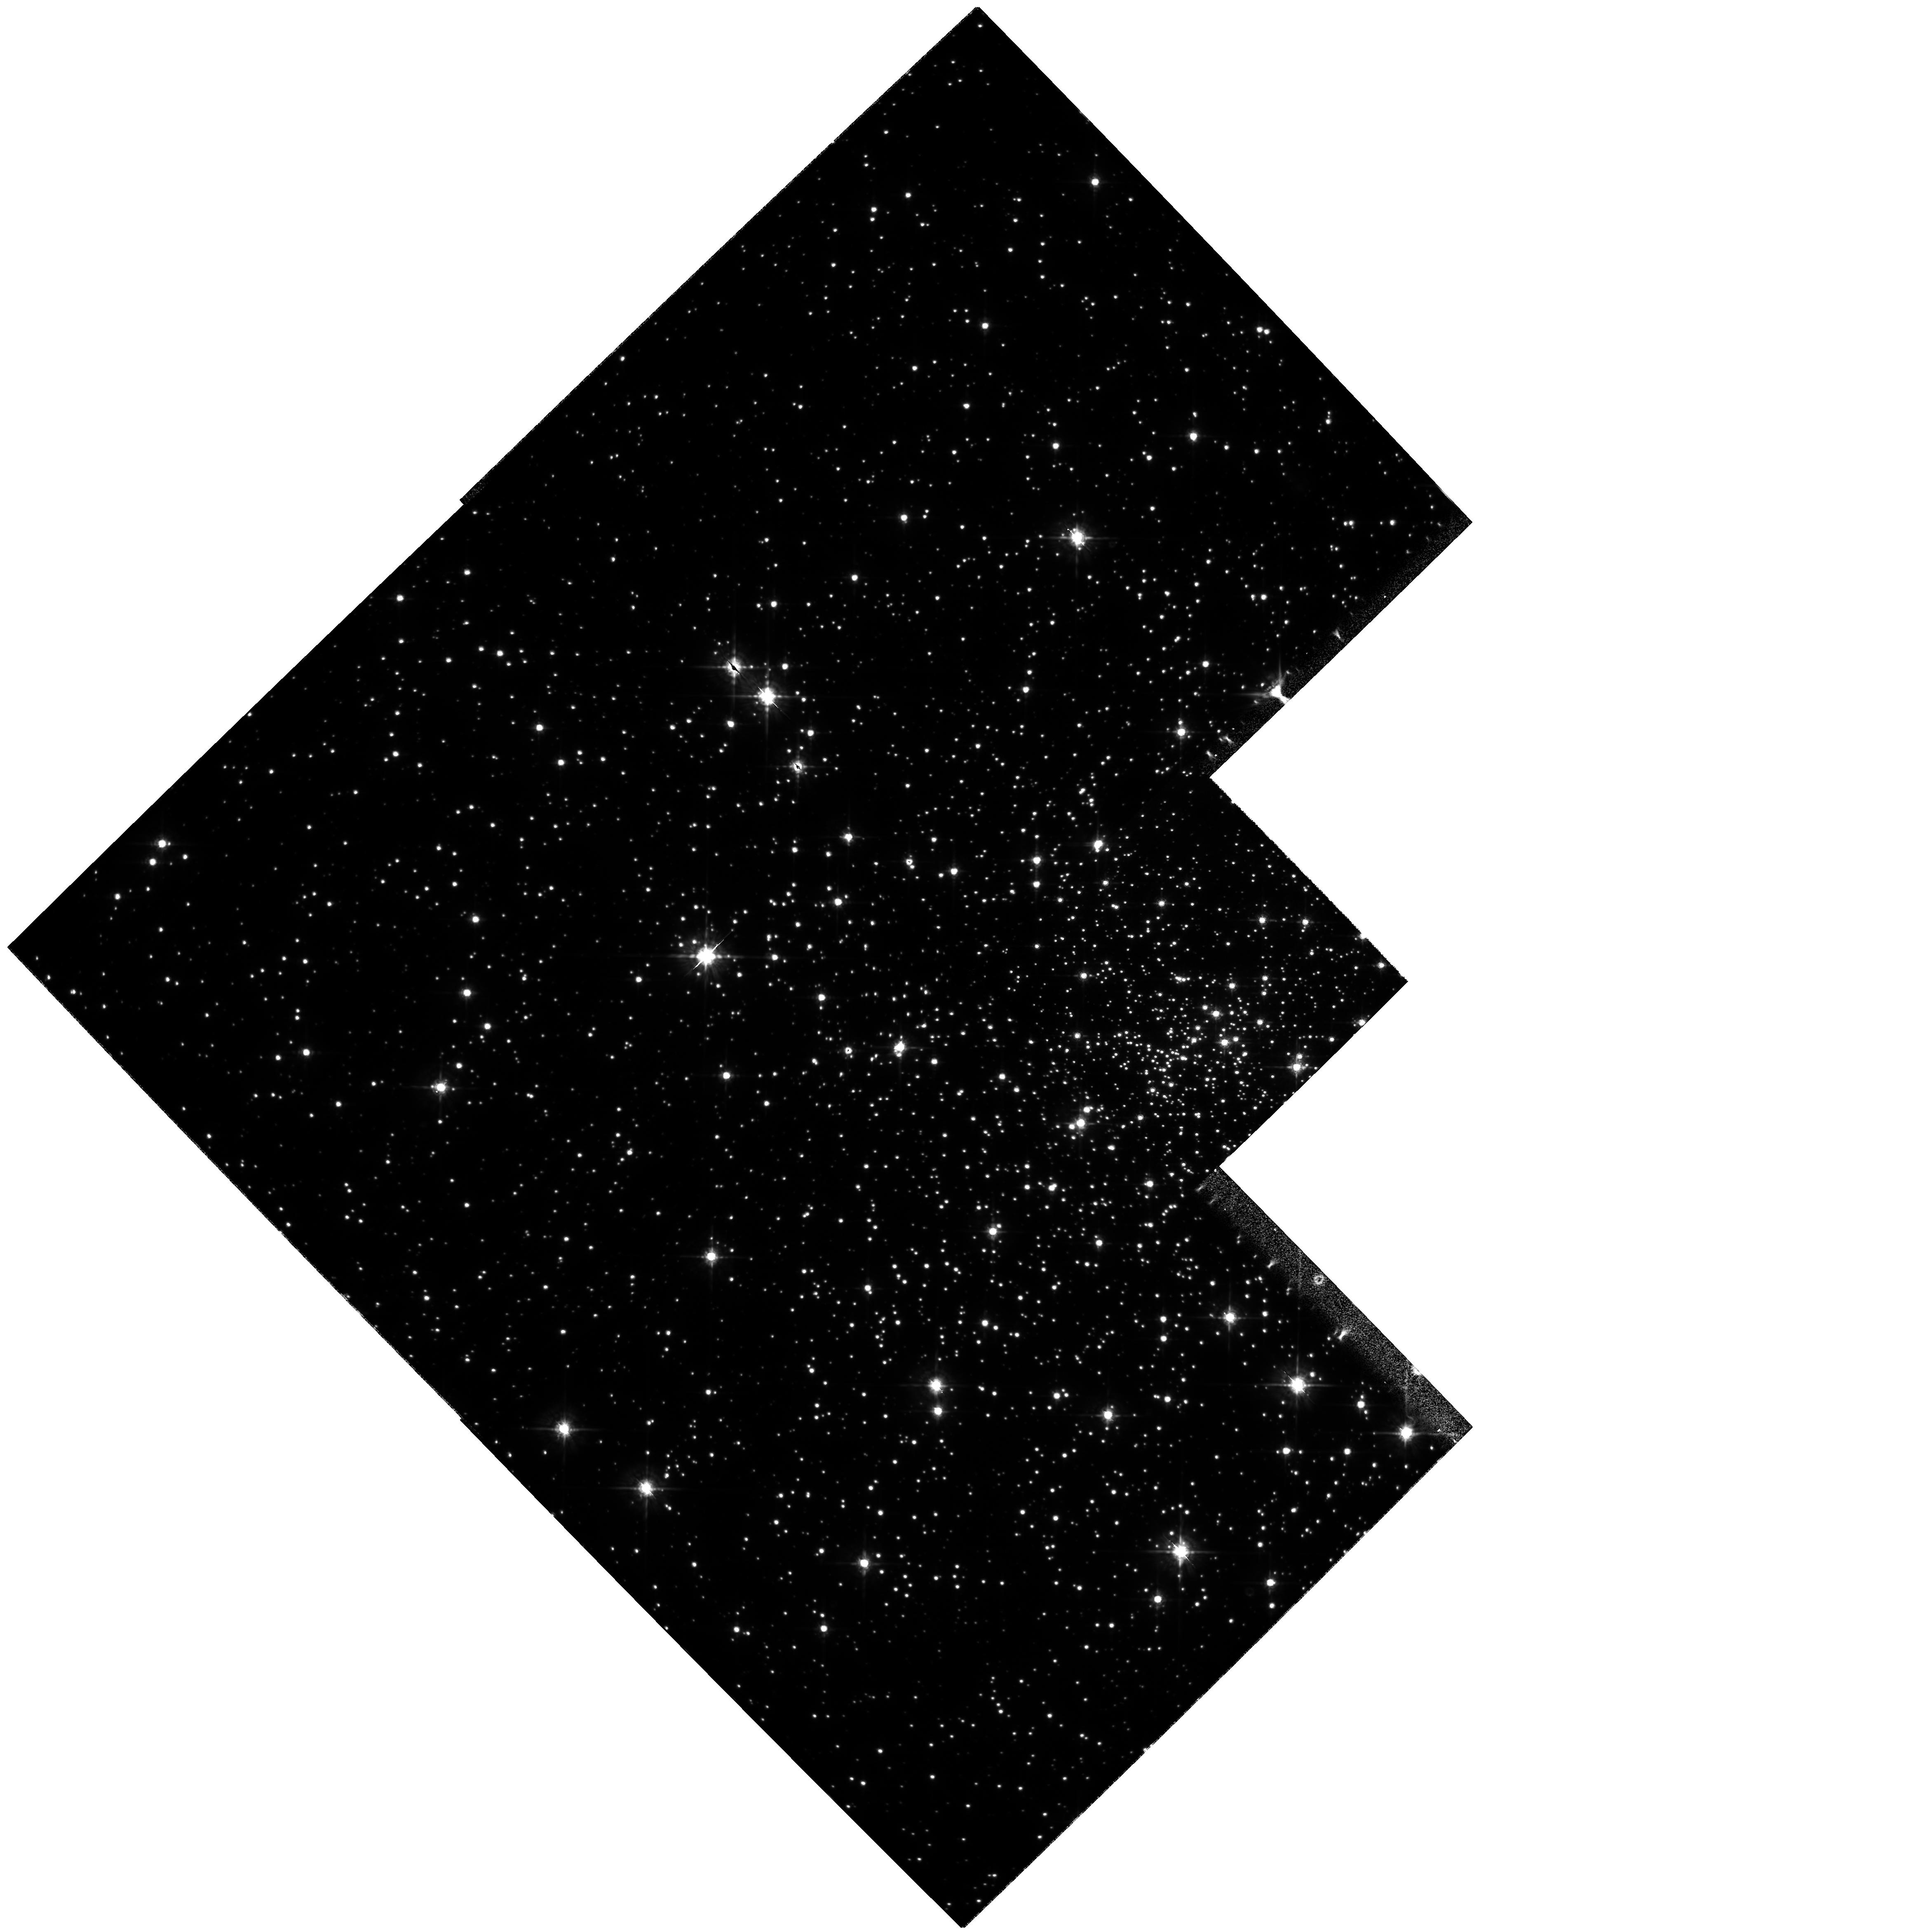
Target: NGC6397. Instrument: WFPC2/PC. Filter: F675W. Exposure: 6 min. Observation ID: hst_7335_04_wfpc2_pc_f675w_u5dr04

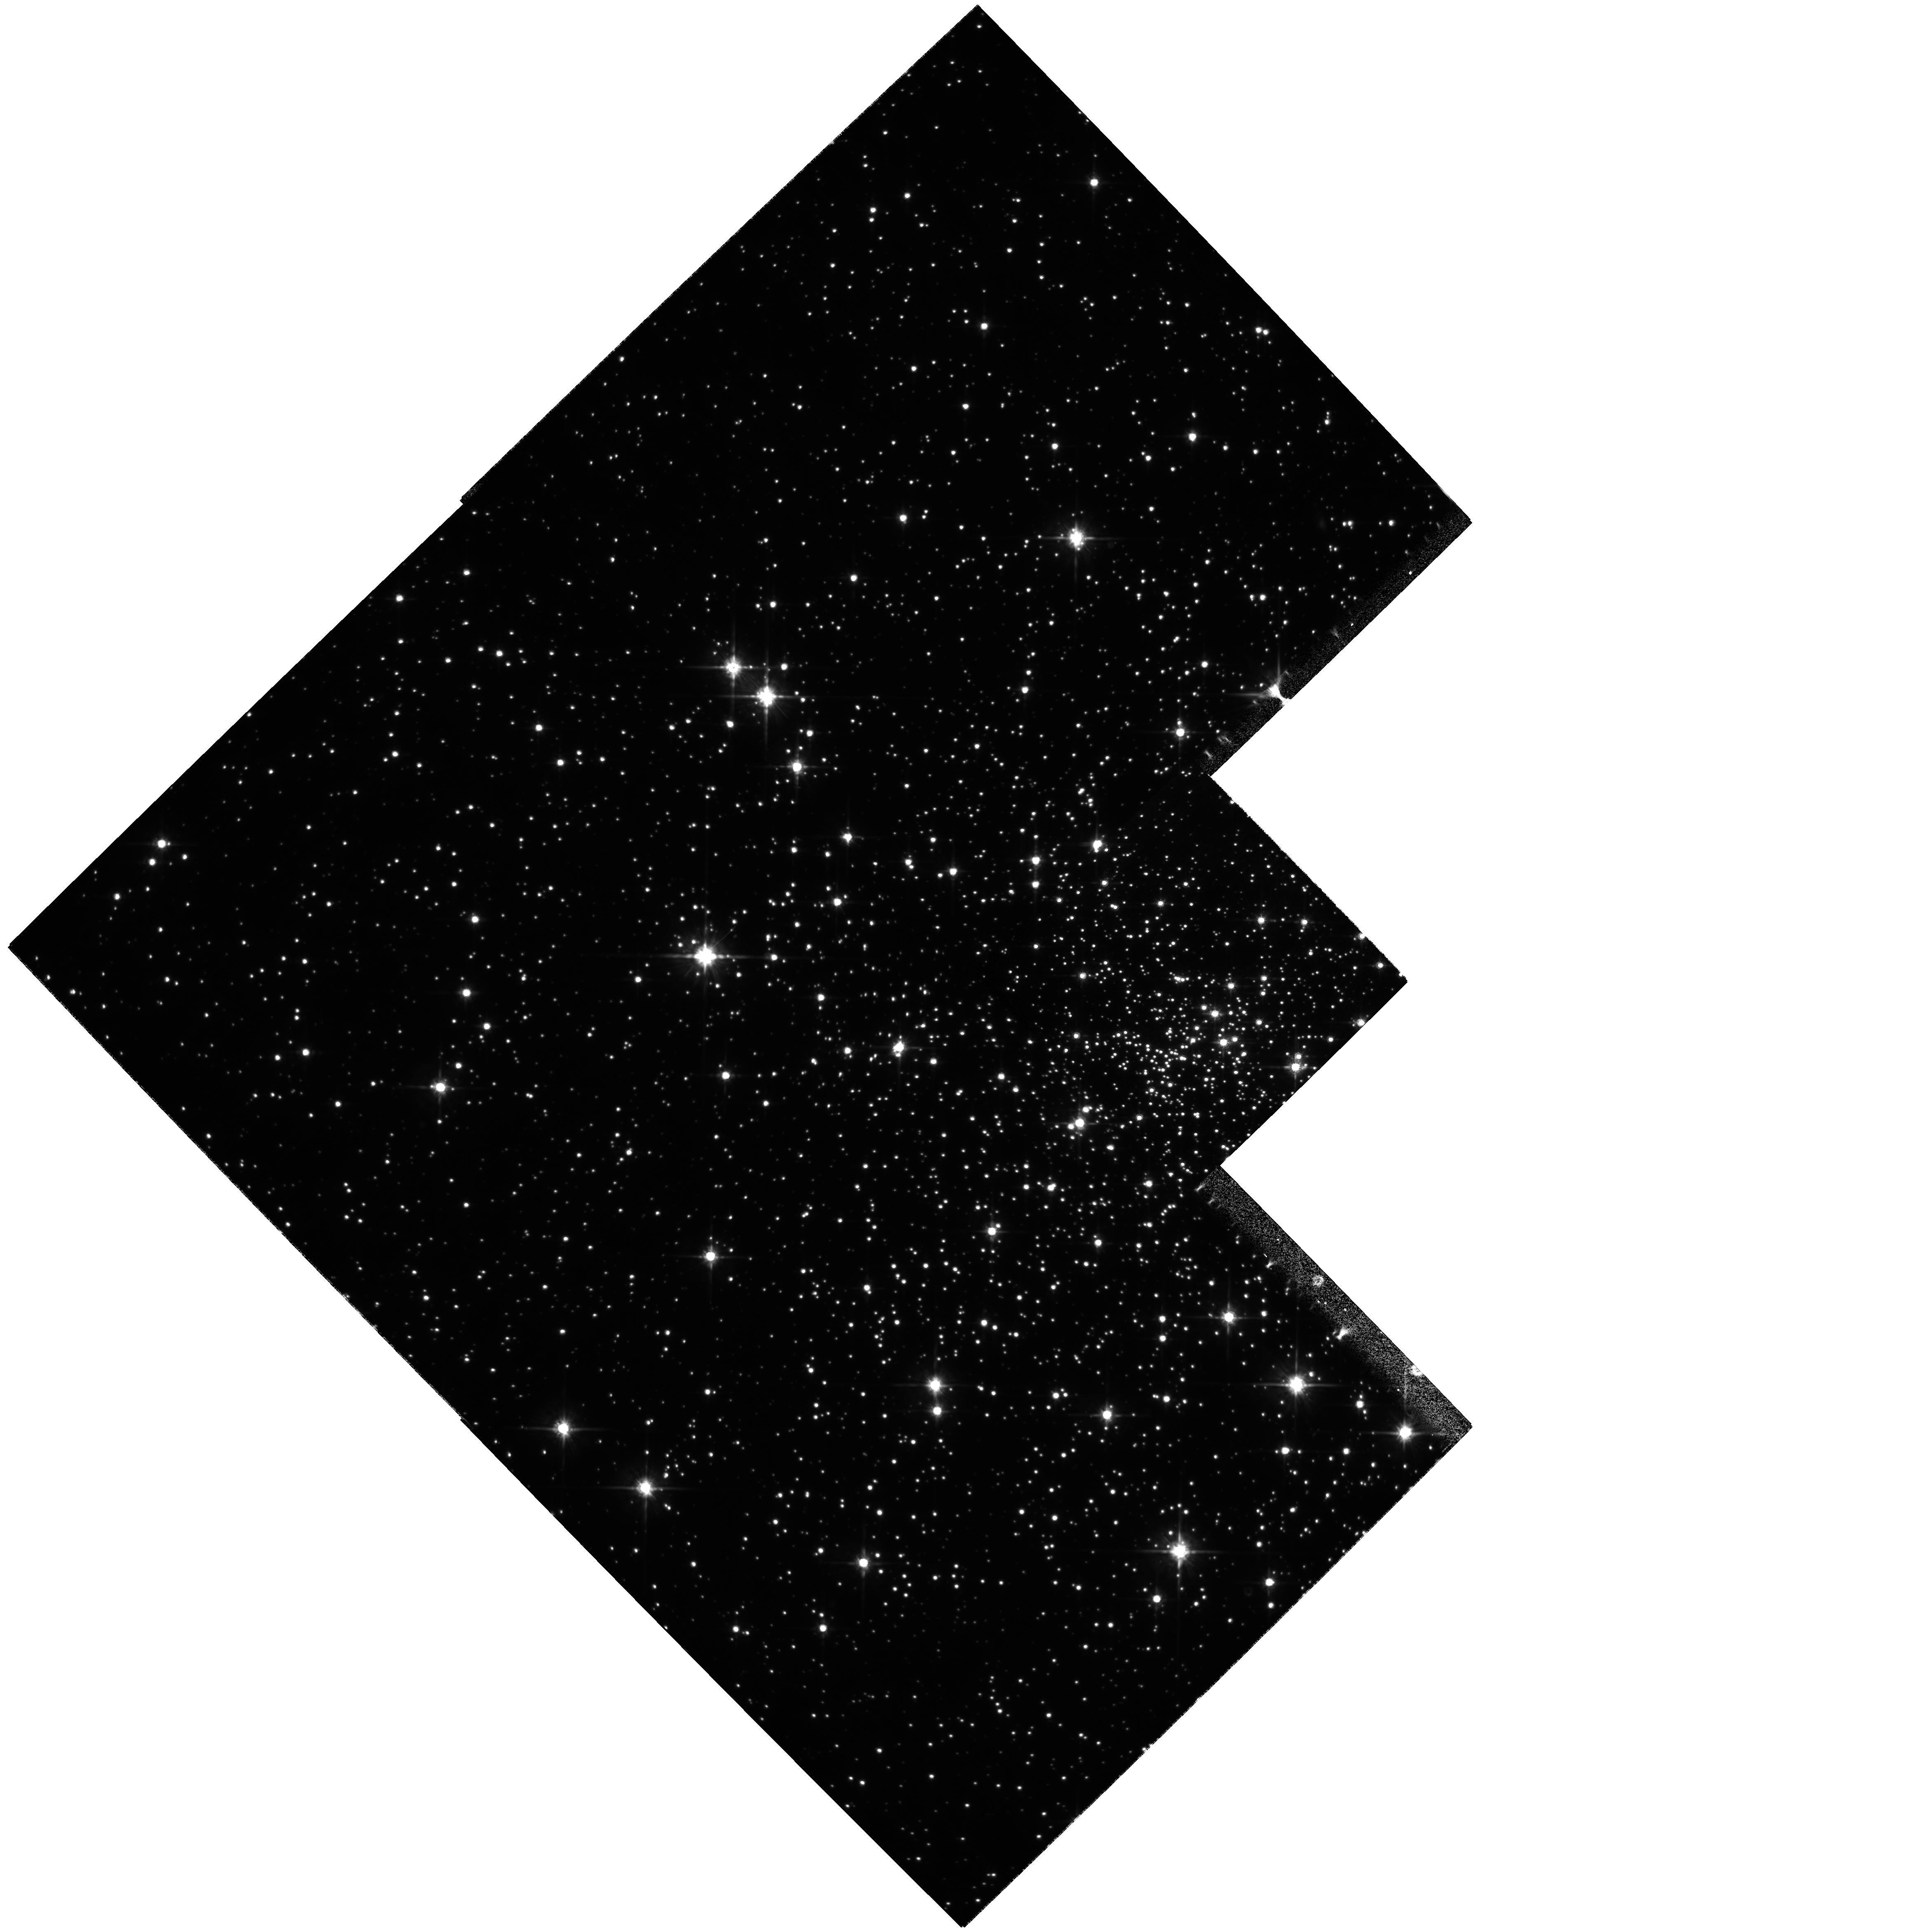
Target: NGC6397. Instrument: WFPC2/PC. Filter: F814W. Exposure: 6 min. Observation ID: hst_7335_03_wfpc2_pc_f814w_u5dr03

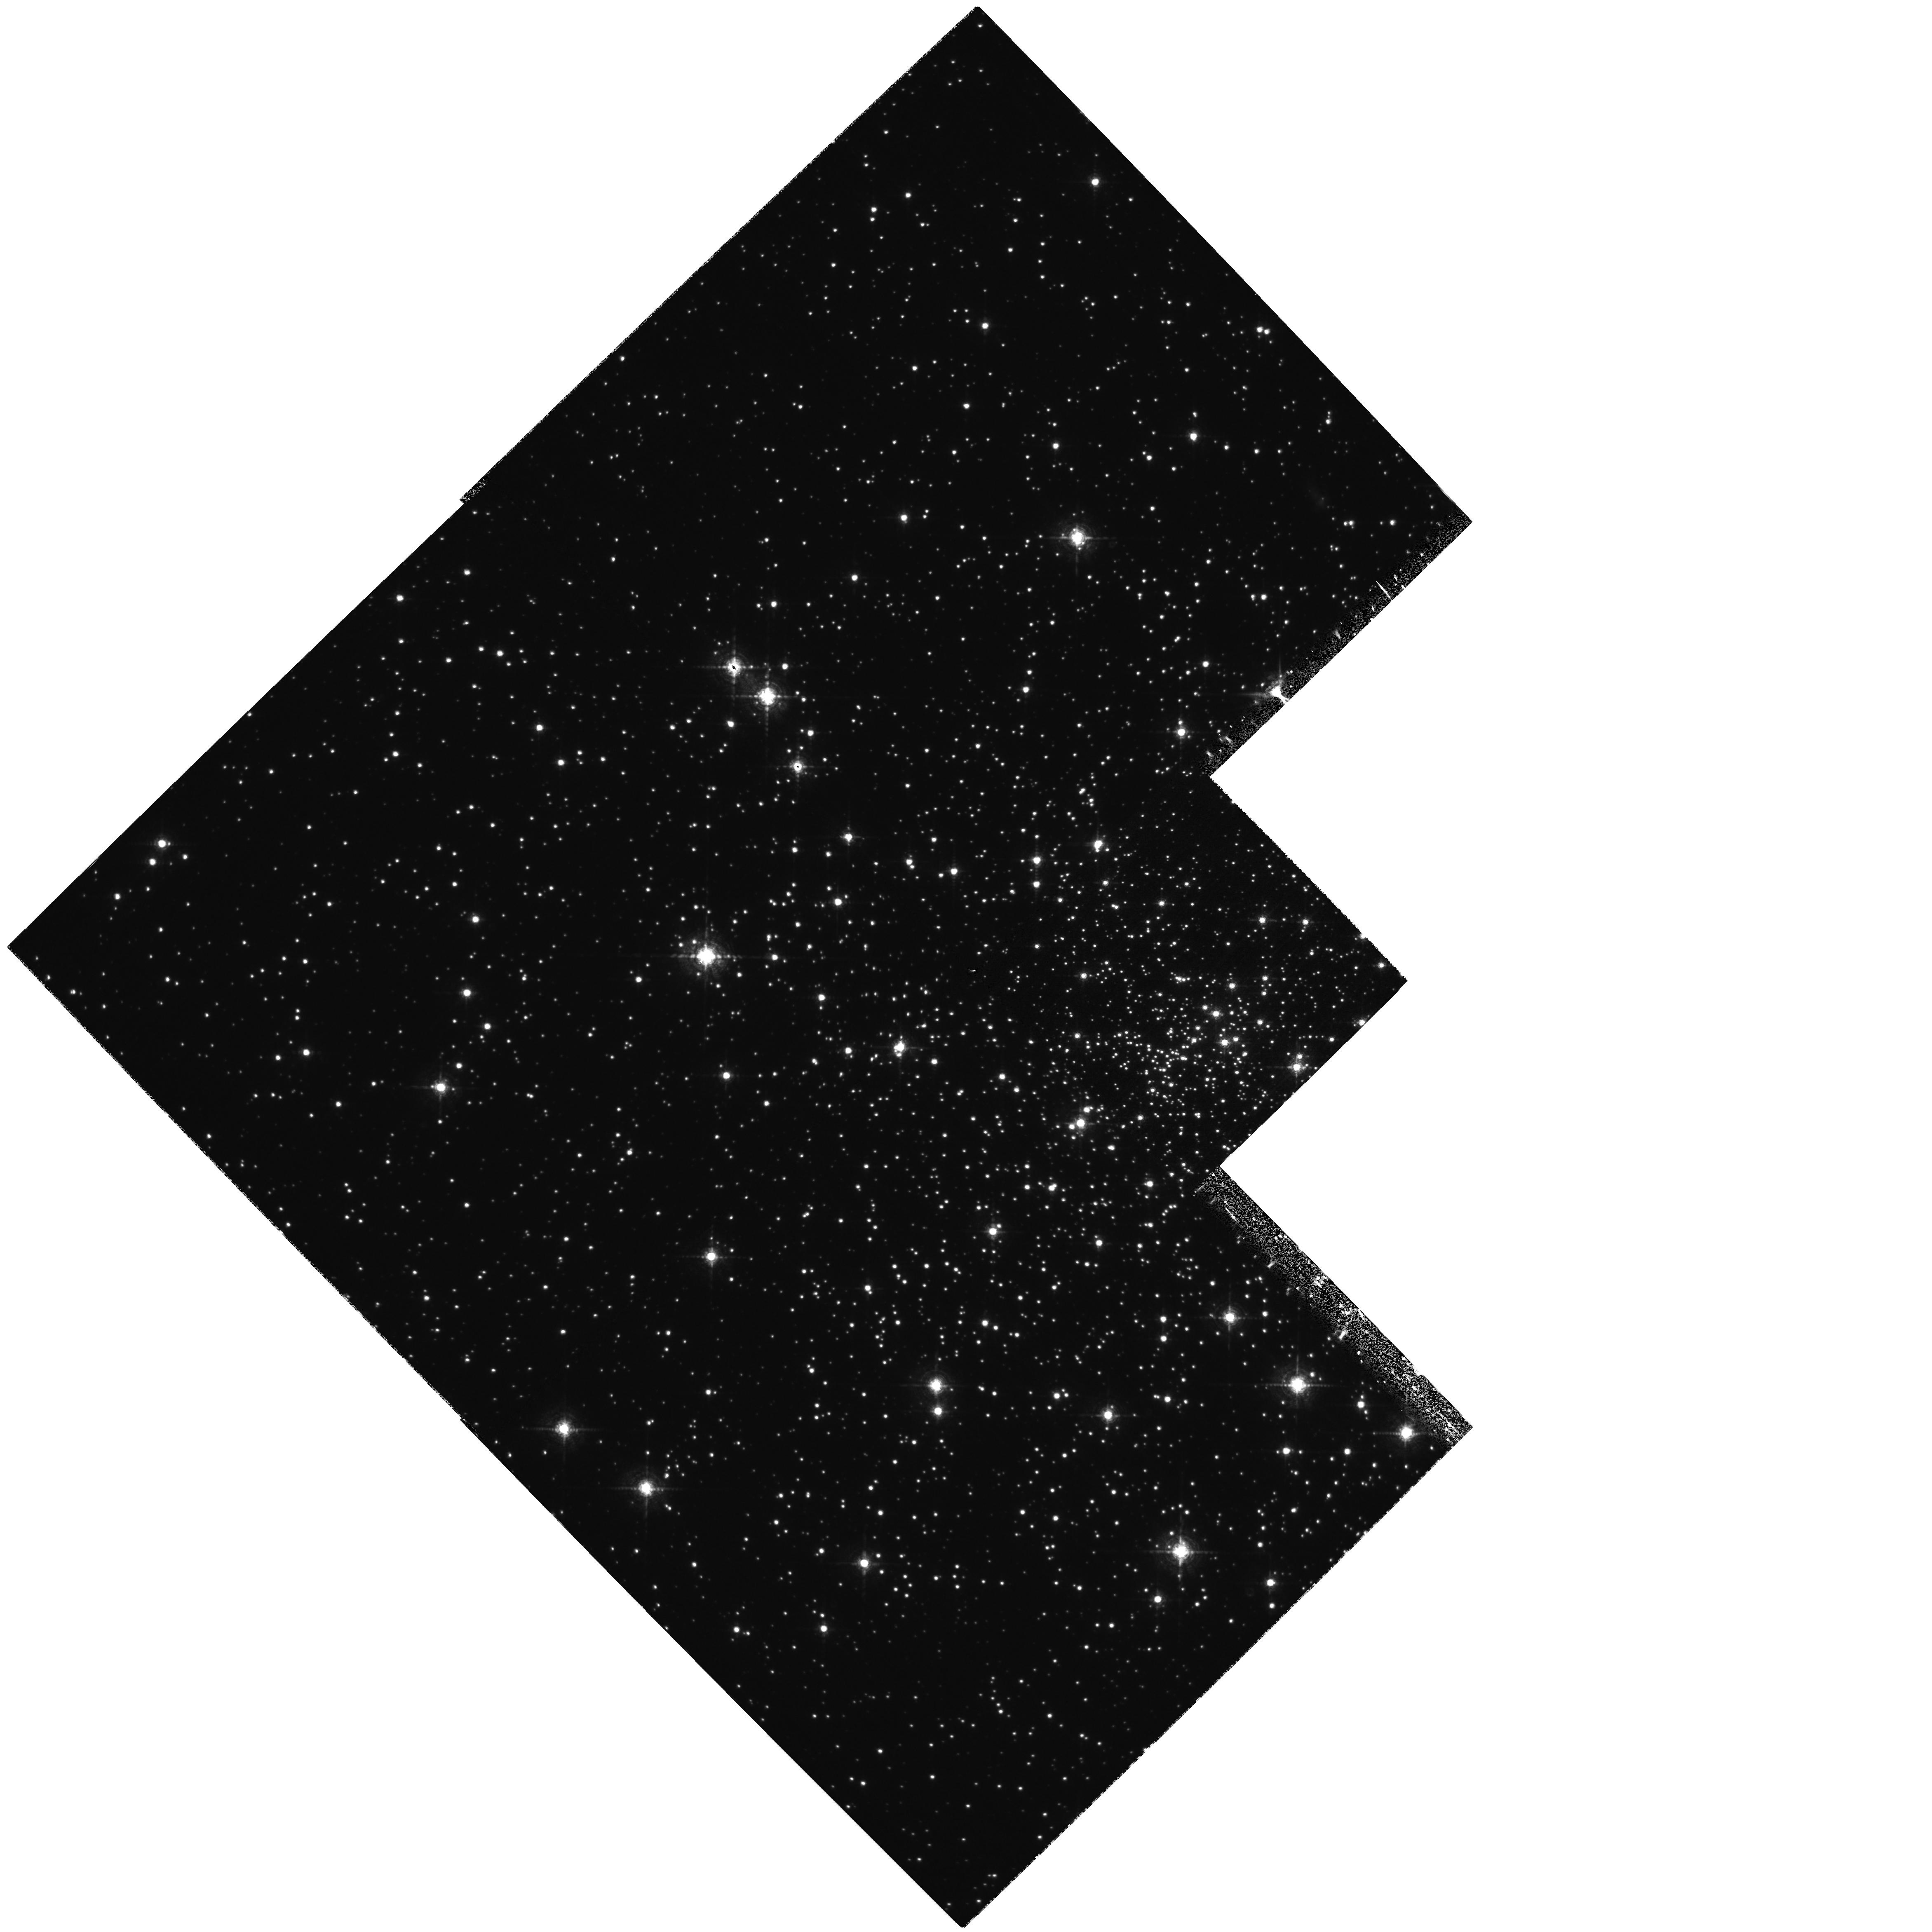
Target: NGC6397. Instrument: WFPC2/PC. Filter: F656N. Exposure: 1.3 h. Observation ID: hst_7335_04_wfpc2_pc_f656n_u5dr04

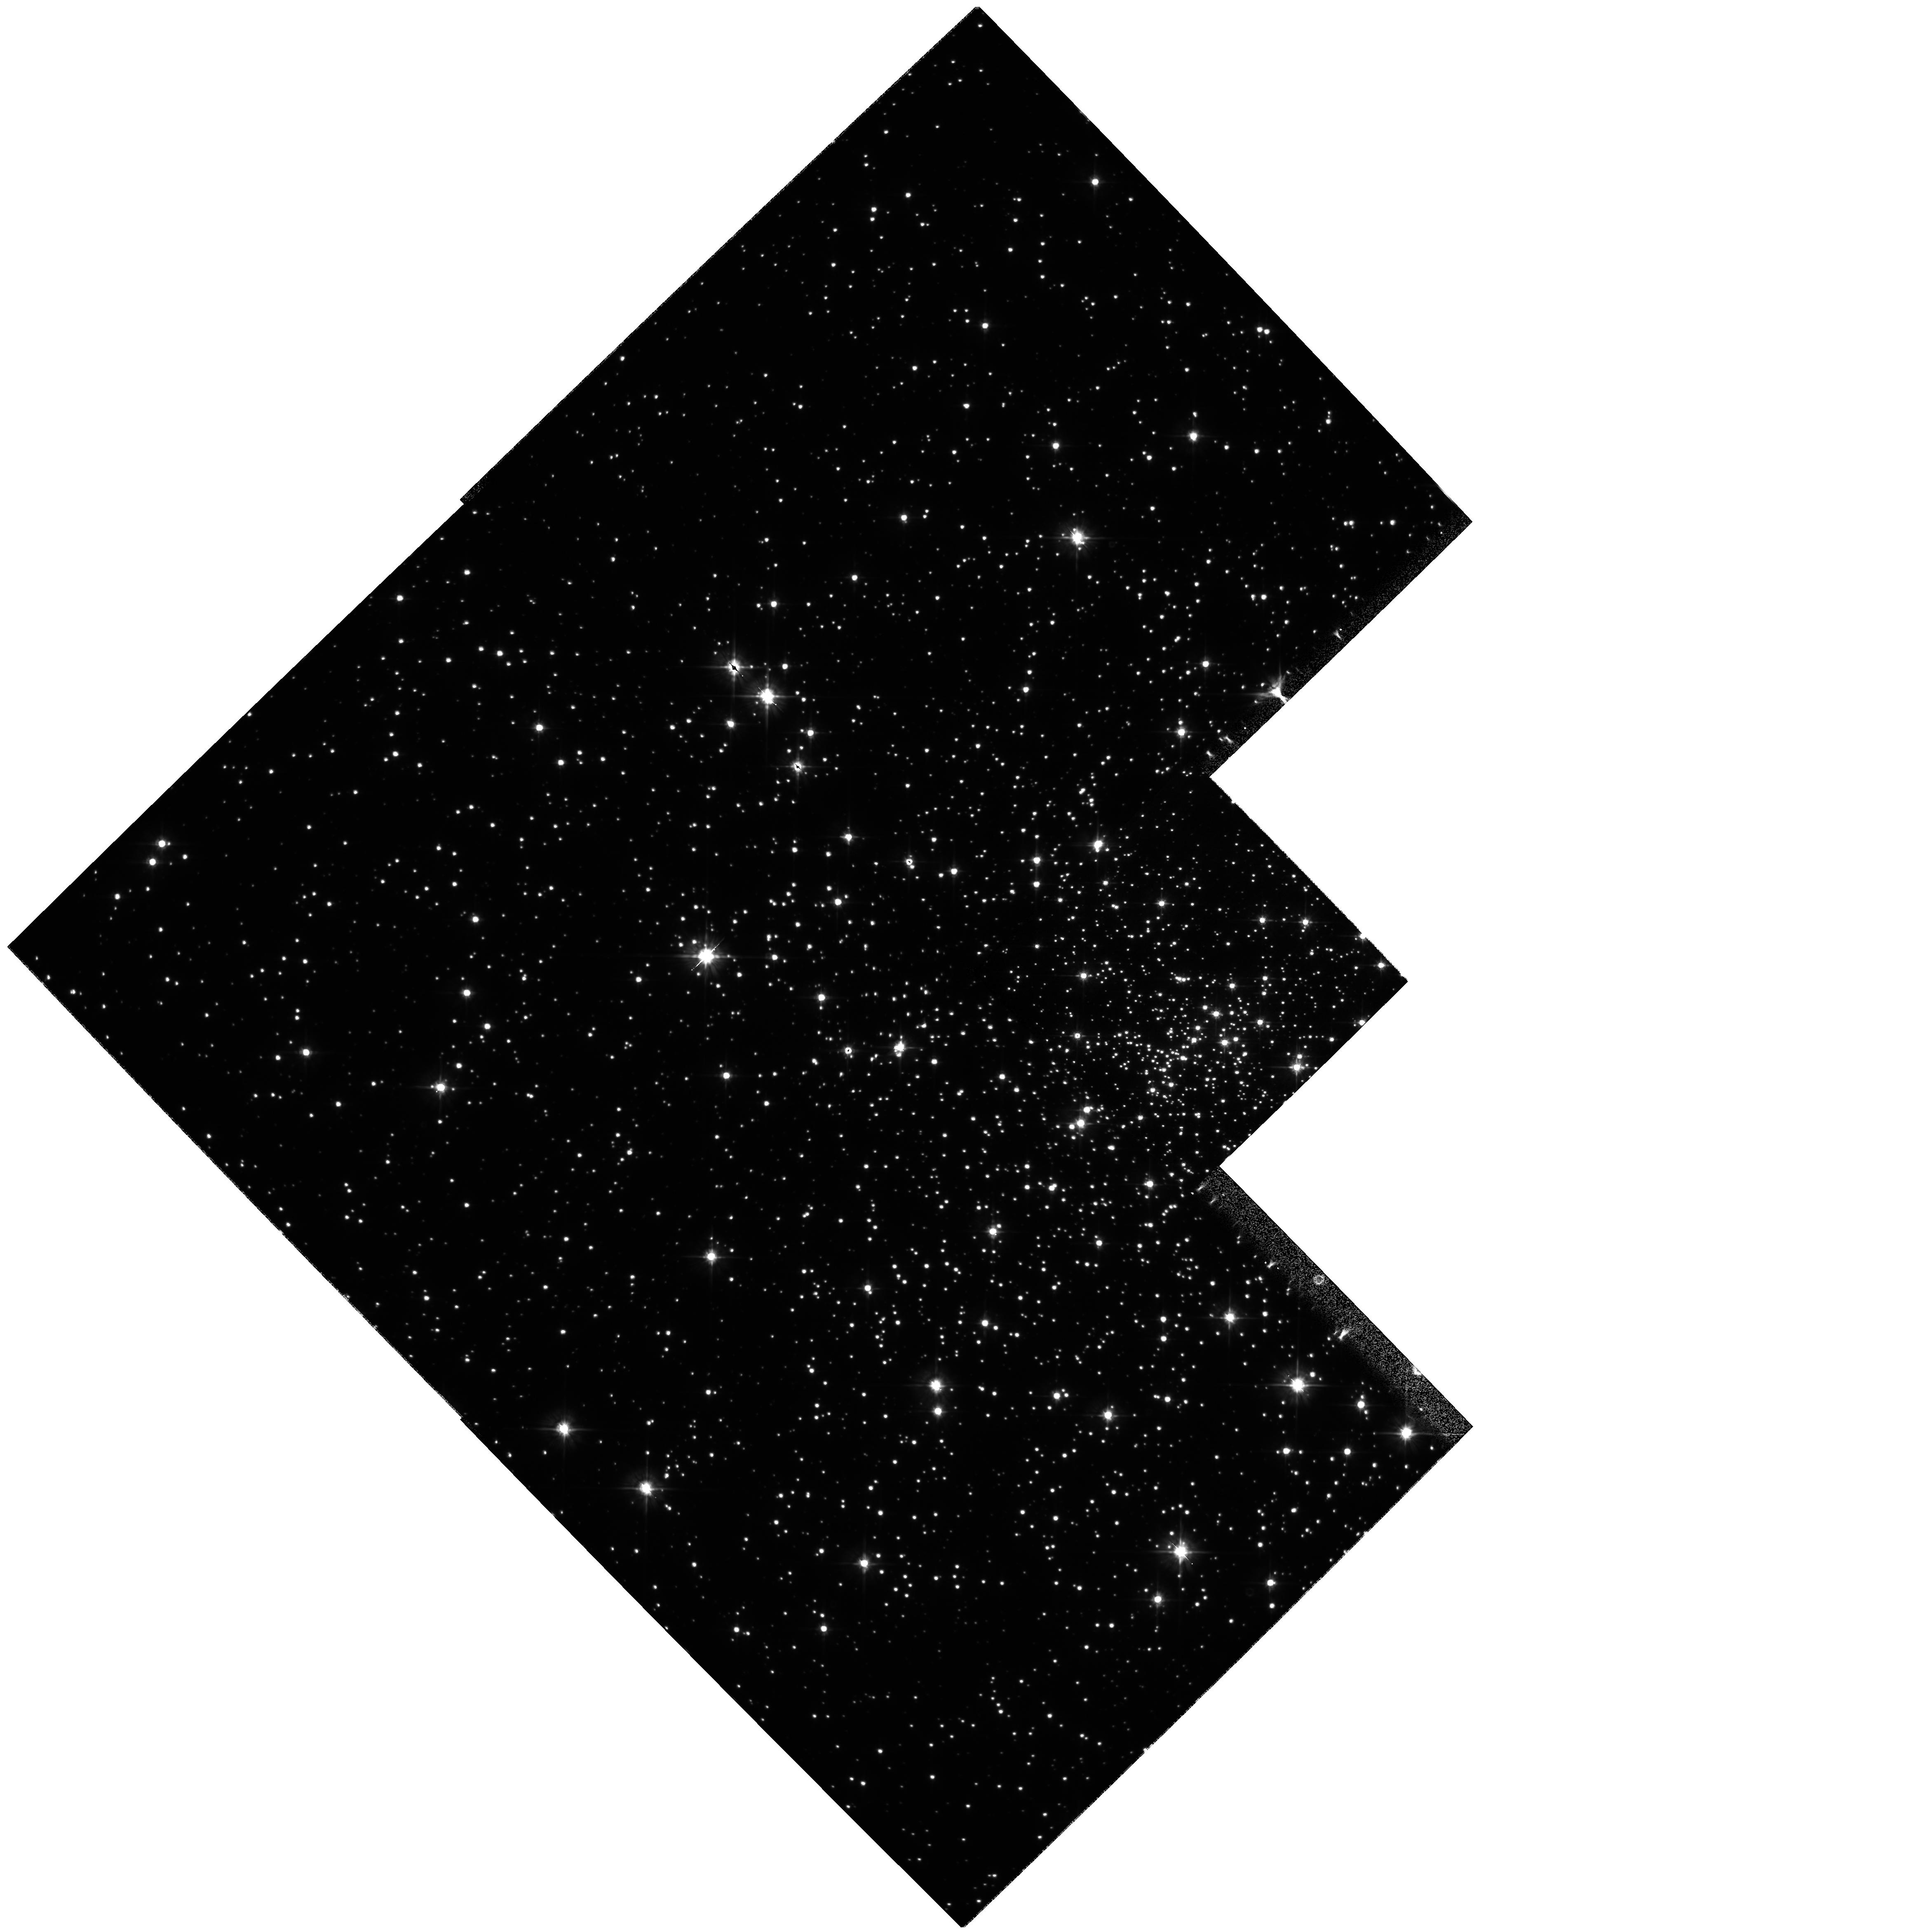
Target: NGC6397. Instrument: WFPC2/PC. Filter: F555W. Exposure: 4 min. Observation ID: hst_7335_04_wfpc2_pc_f555w_u5dr04

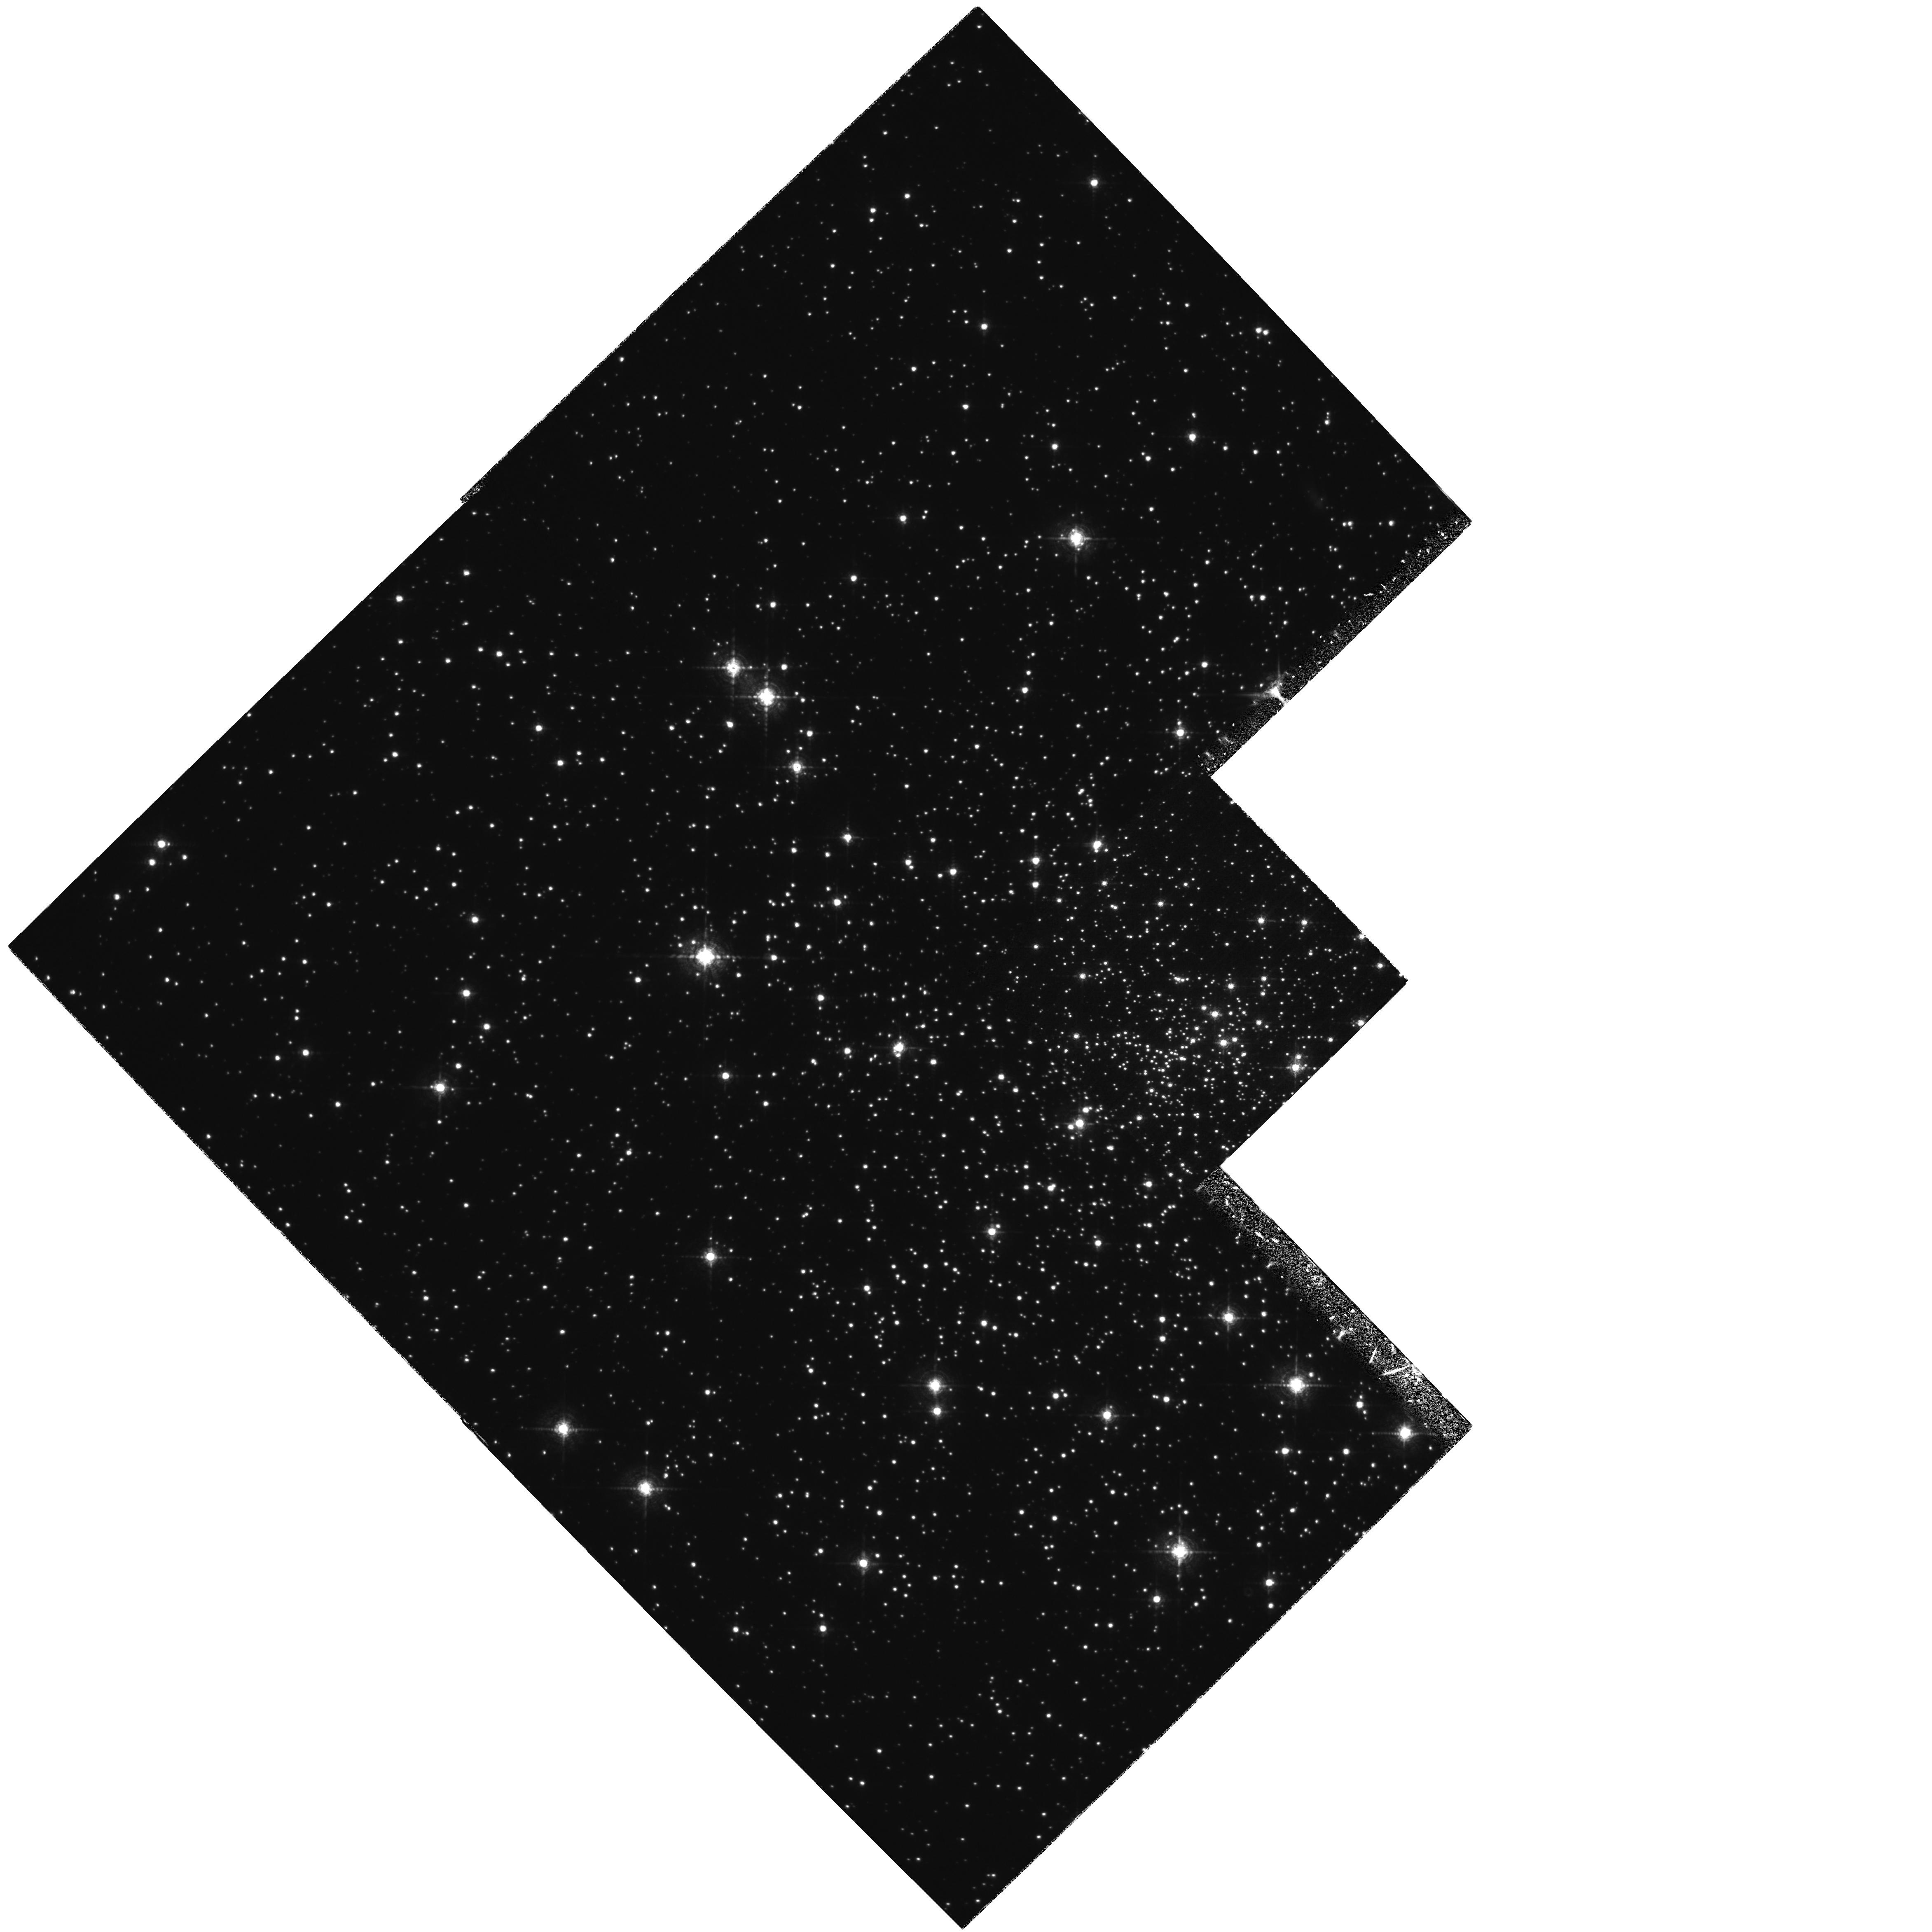
Target: NGC6397. Instrument: WFPC2/PC. Filter: F656N. Exposure: 1.9 h. Observation ID: hst_7335_01_wfpc2_pc_f656n_u5dr01

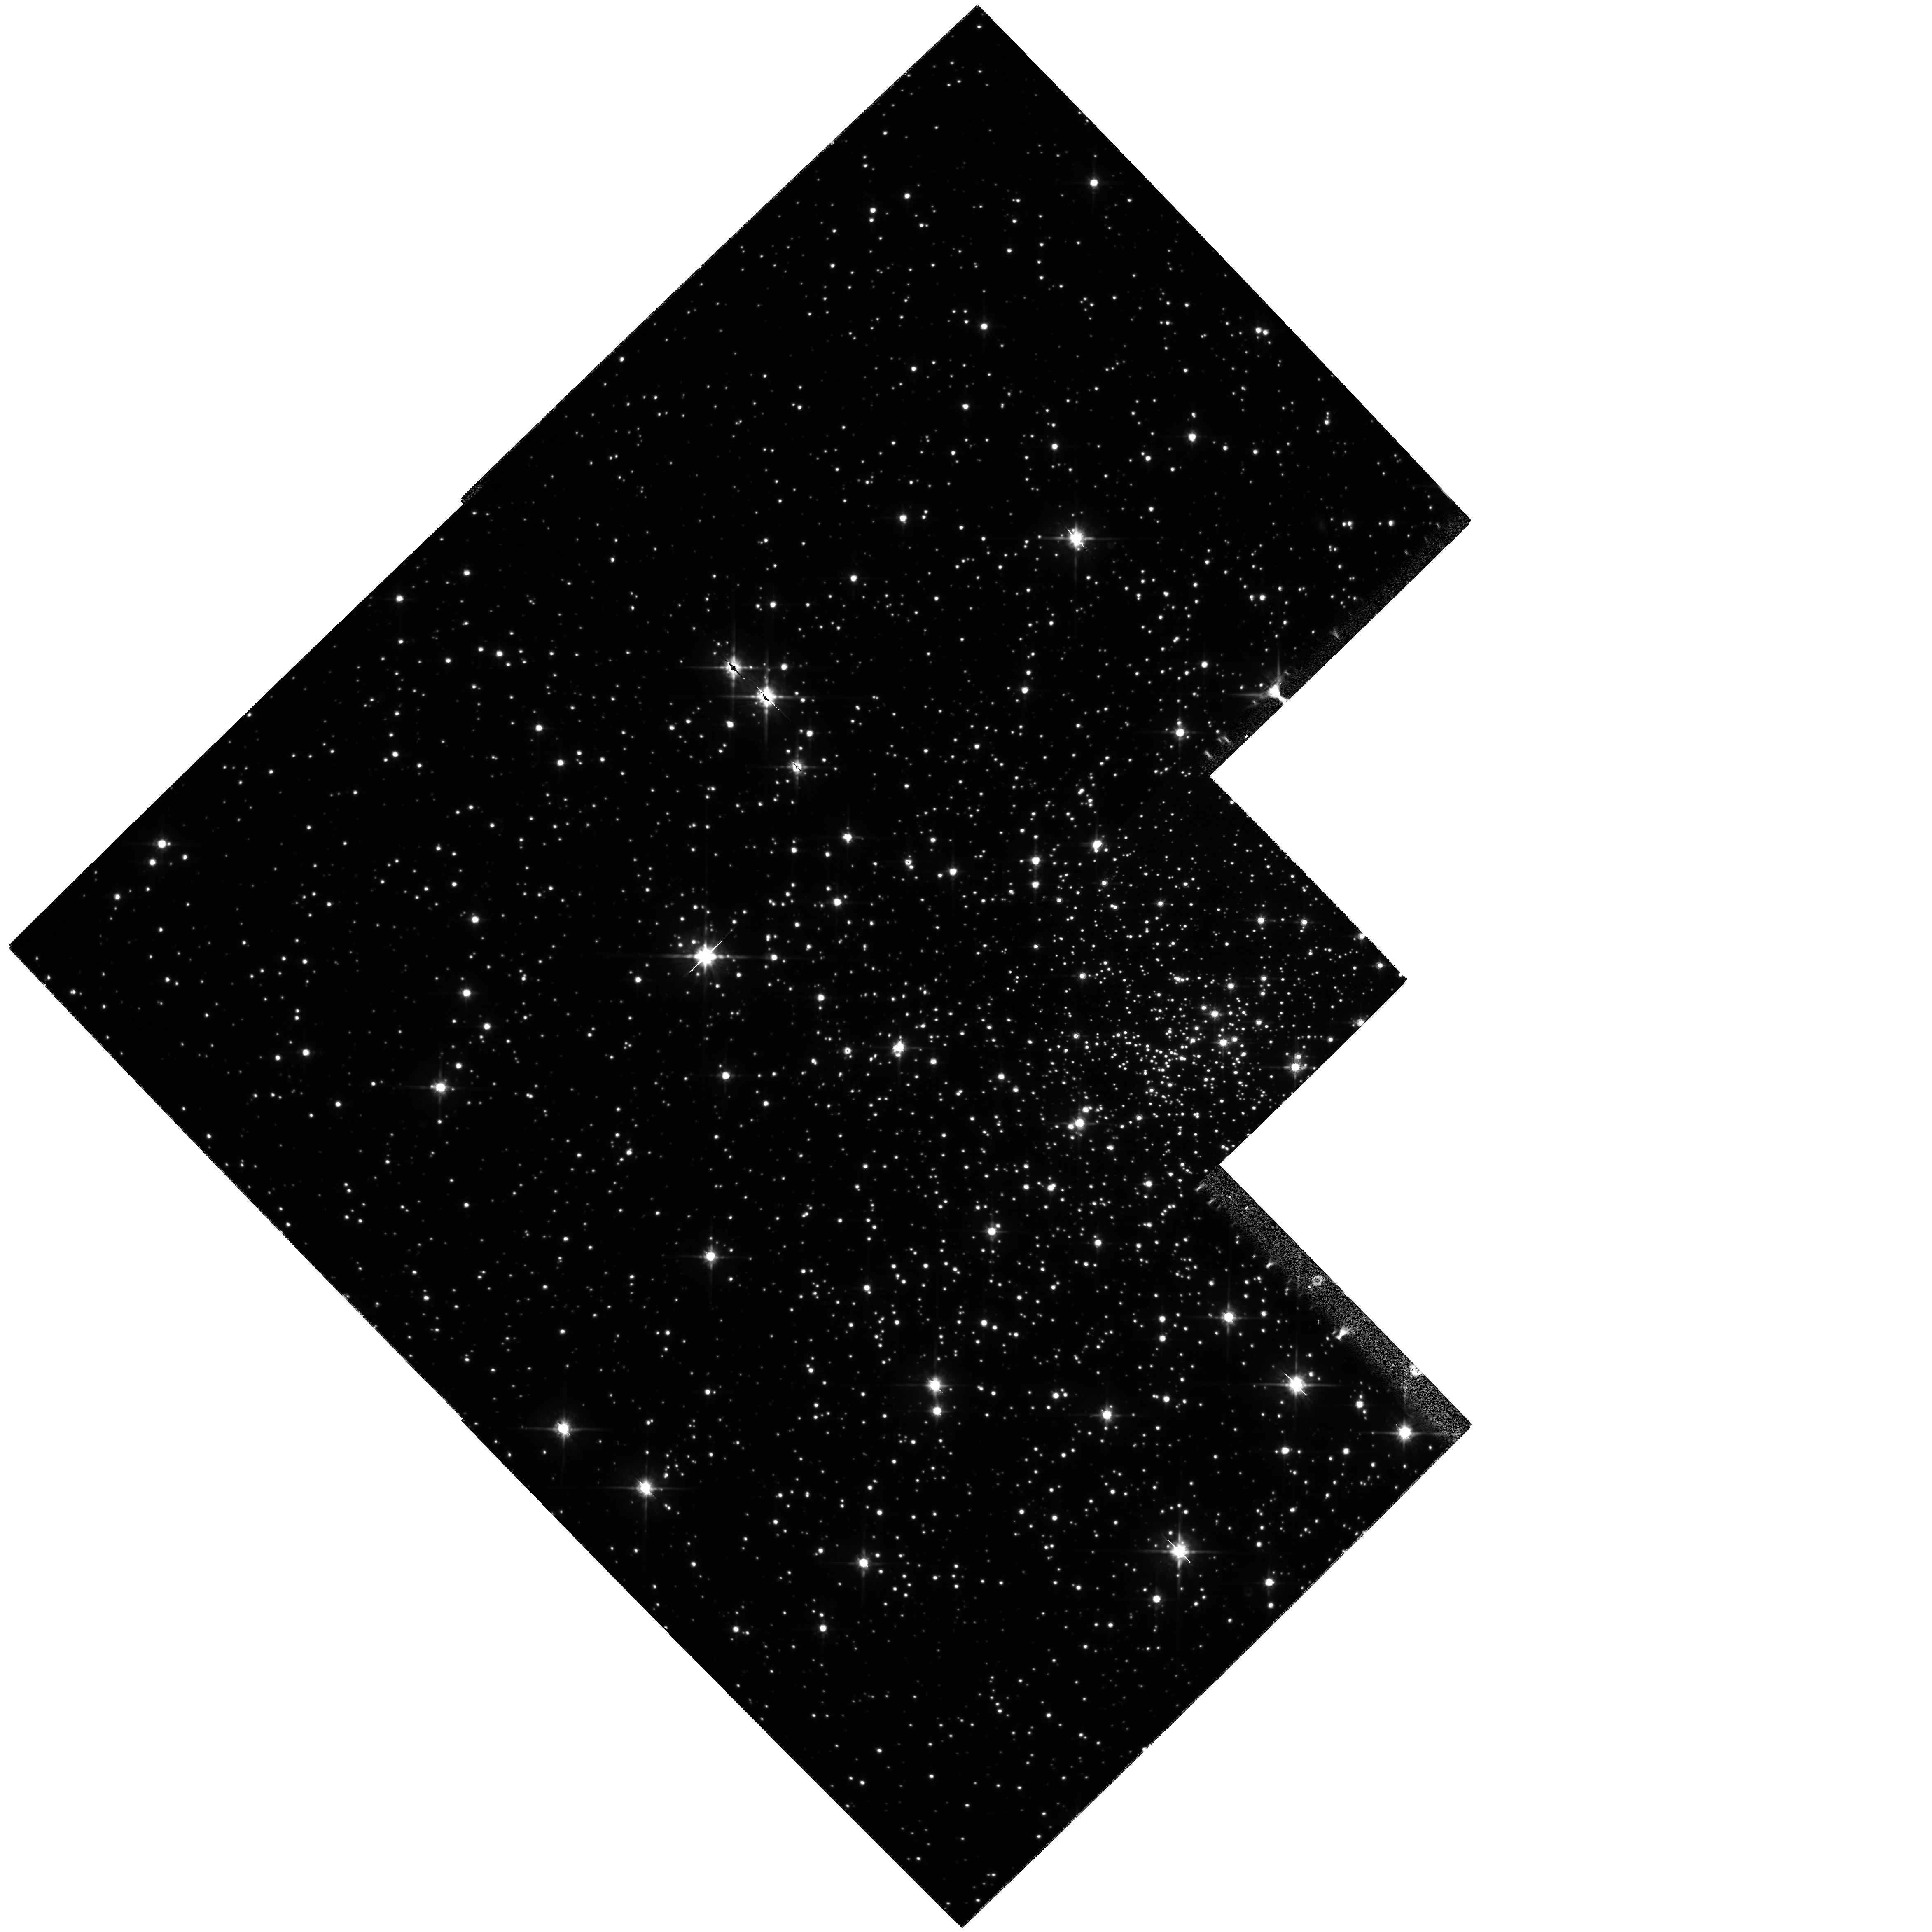
Target: NGC6397. Instrument: WFPC2/PC. Filter: F814W. Exposure: 4 min. Observation ID: hst_7335_02_wfpc2_pc_f814w_u5dr02

Deep Survey for CVs and Compact Binaries in the Collapsed Core  Cluster NGC6397 (PI: Grindlay, Jonathan E.)

The ultimate test for the total number and characteristics of cataclysmic variables (CVs) and compact binaries in the core of a globular cluster can best be conducted on the closest collapsed core cluster, NGC 6397. We propose to use our proven successful method of deep H Alpha (F656N) and R (F675W) imaging with WFPC2 to identify essentially all CV candidates down to M_V ~ 12. This extends our WFPC1 discovery of emission line candidates in NGC6397, confirmed as CVs with FOS spectra, to virtually the entire CV luminosity function including the faintest magnetic systems which our FOS results suggest may be dominant in globulars. With interwoven V and I frames, we shall also constrain the CV disk vs. secondary star colors and thus masses of the secondary star and WD (lower limit), allow for short-term variability searches, and constrain the (primordial) main sequence binary population for direct comparison with other clusters (e.g. NGC 6752). Comparison with our deep ROSAT HRI image will identify still fainter dim x-ray sources as well as provide the optical identification data for our planned GTO observations of NGC 6397 with AXAF.